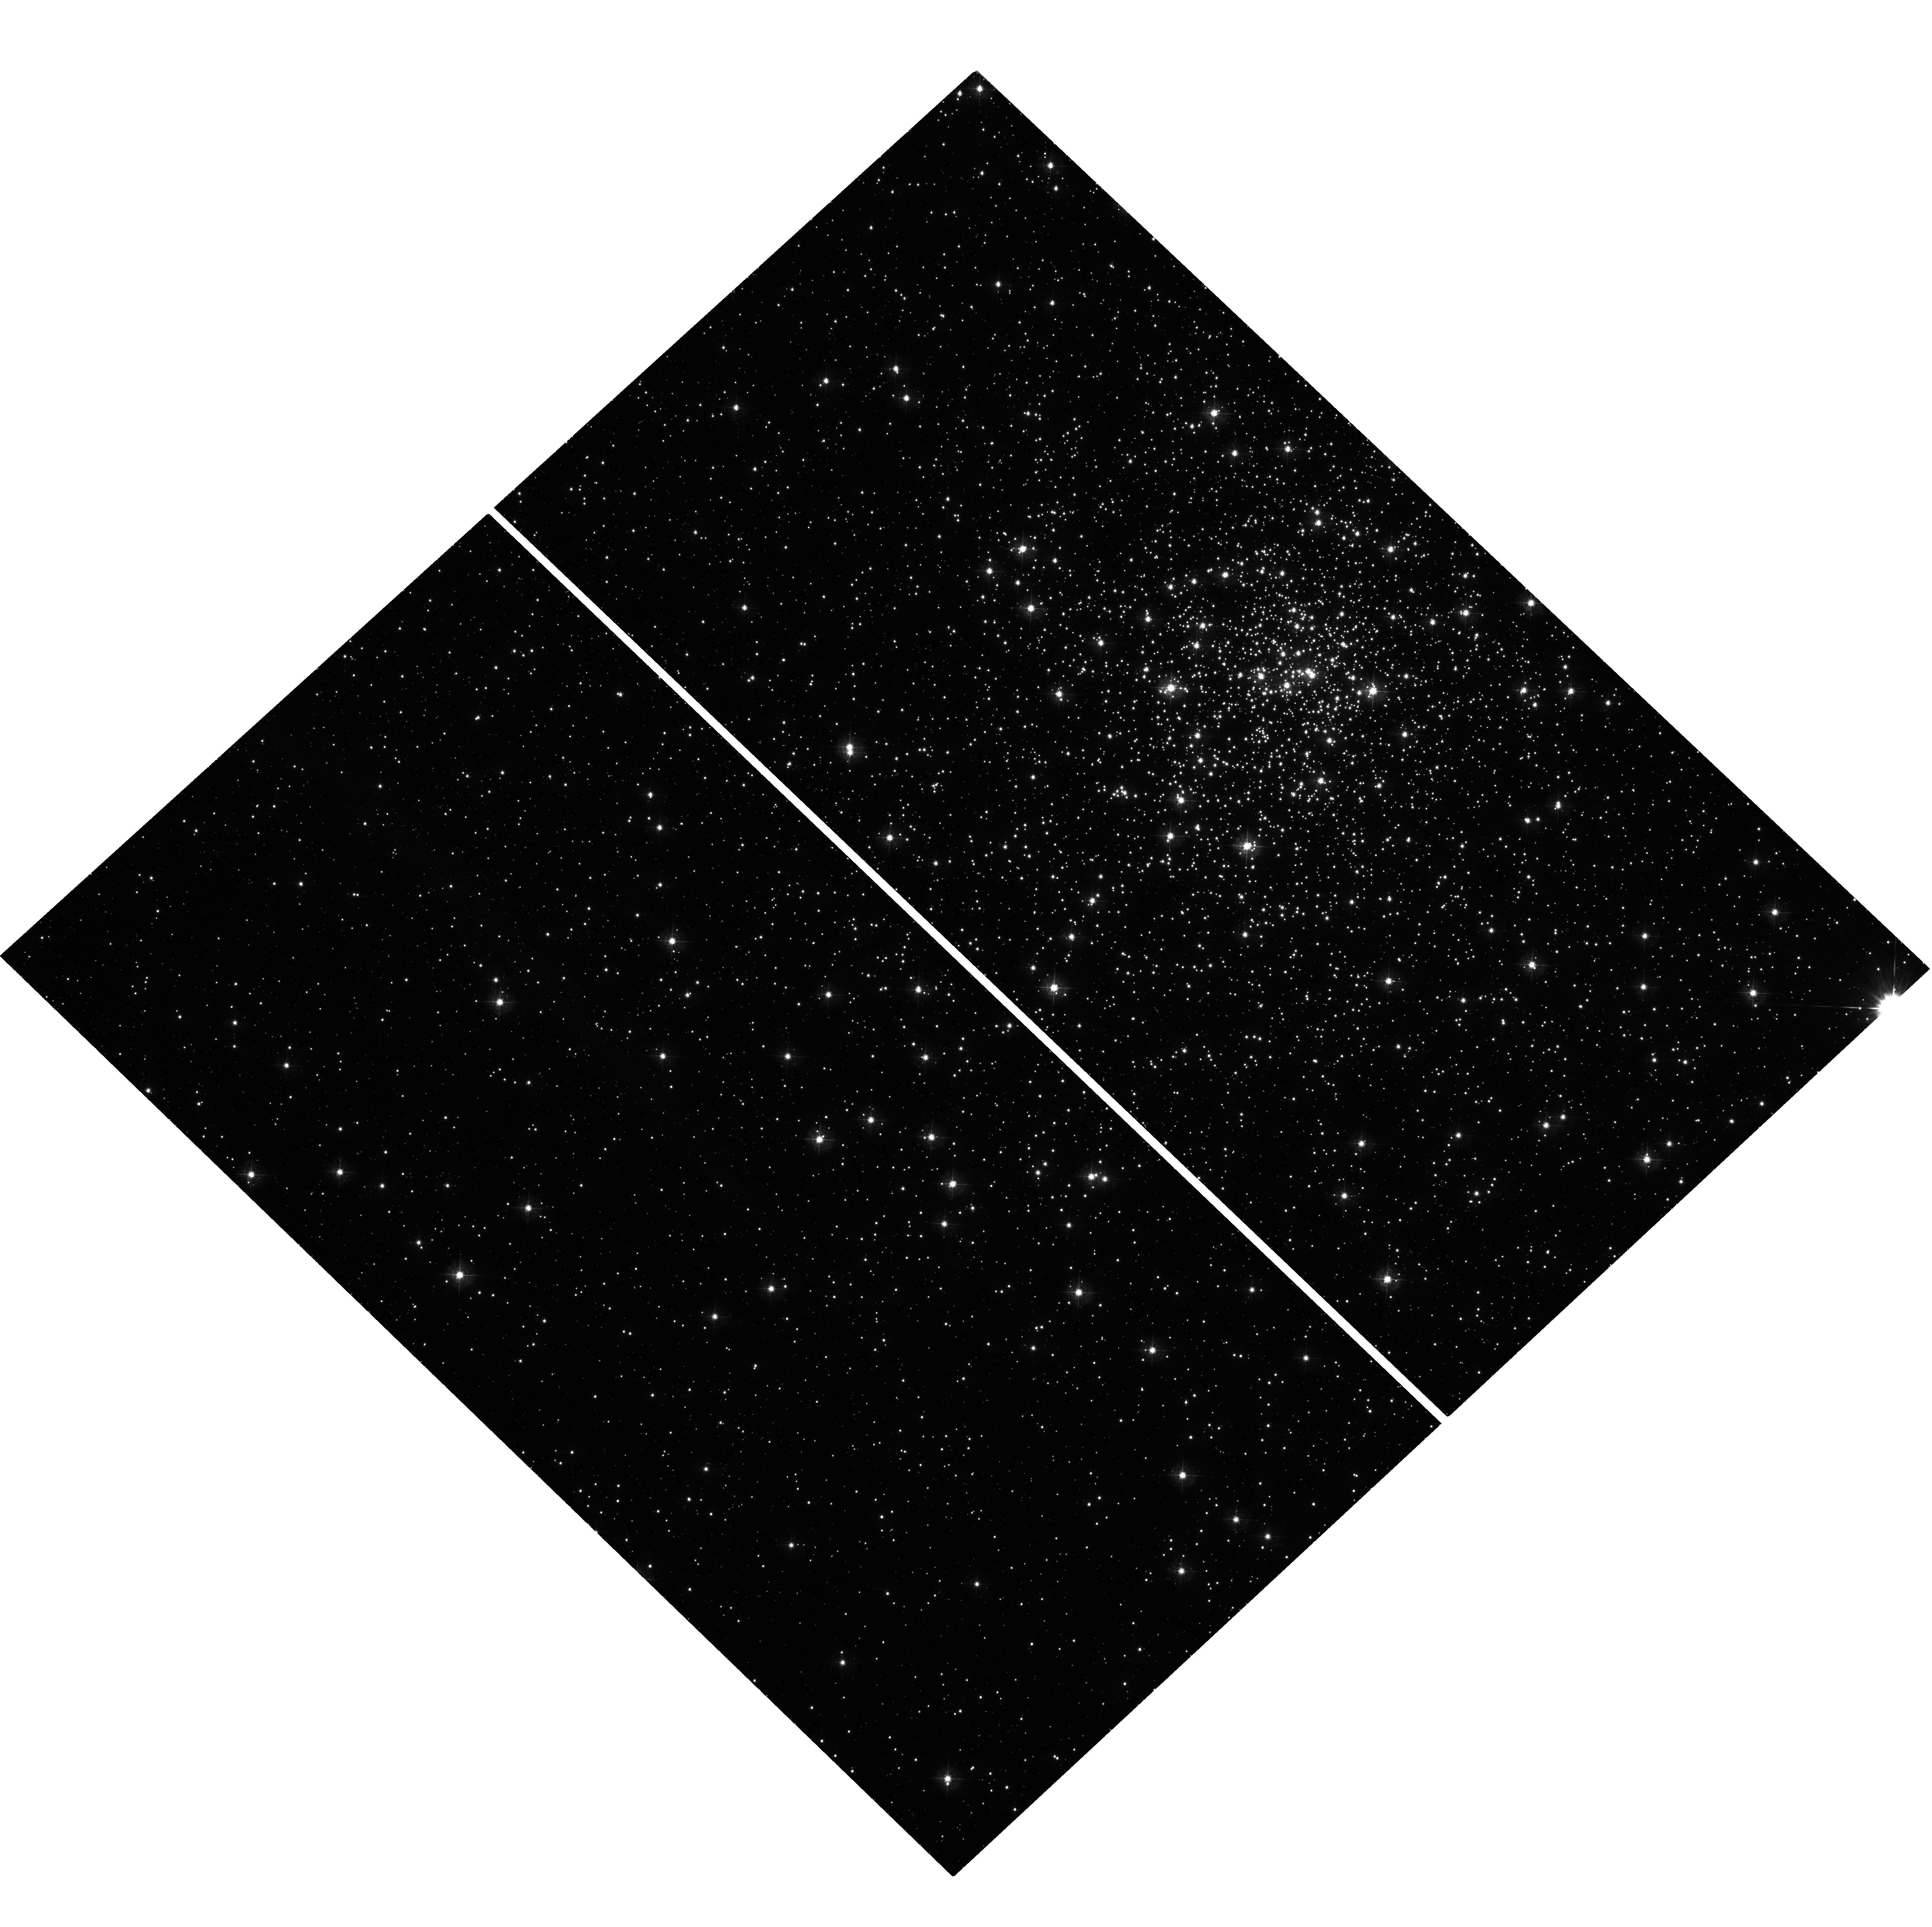
Target: NGC6544. Instrument: WFC3/UVIS. Filter: F390W. Exposure: 32 min. Observation ID: hst_12932_02_wfc3_uvis_f390w_ic3702

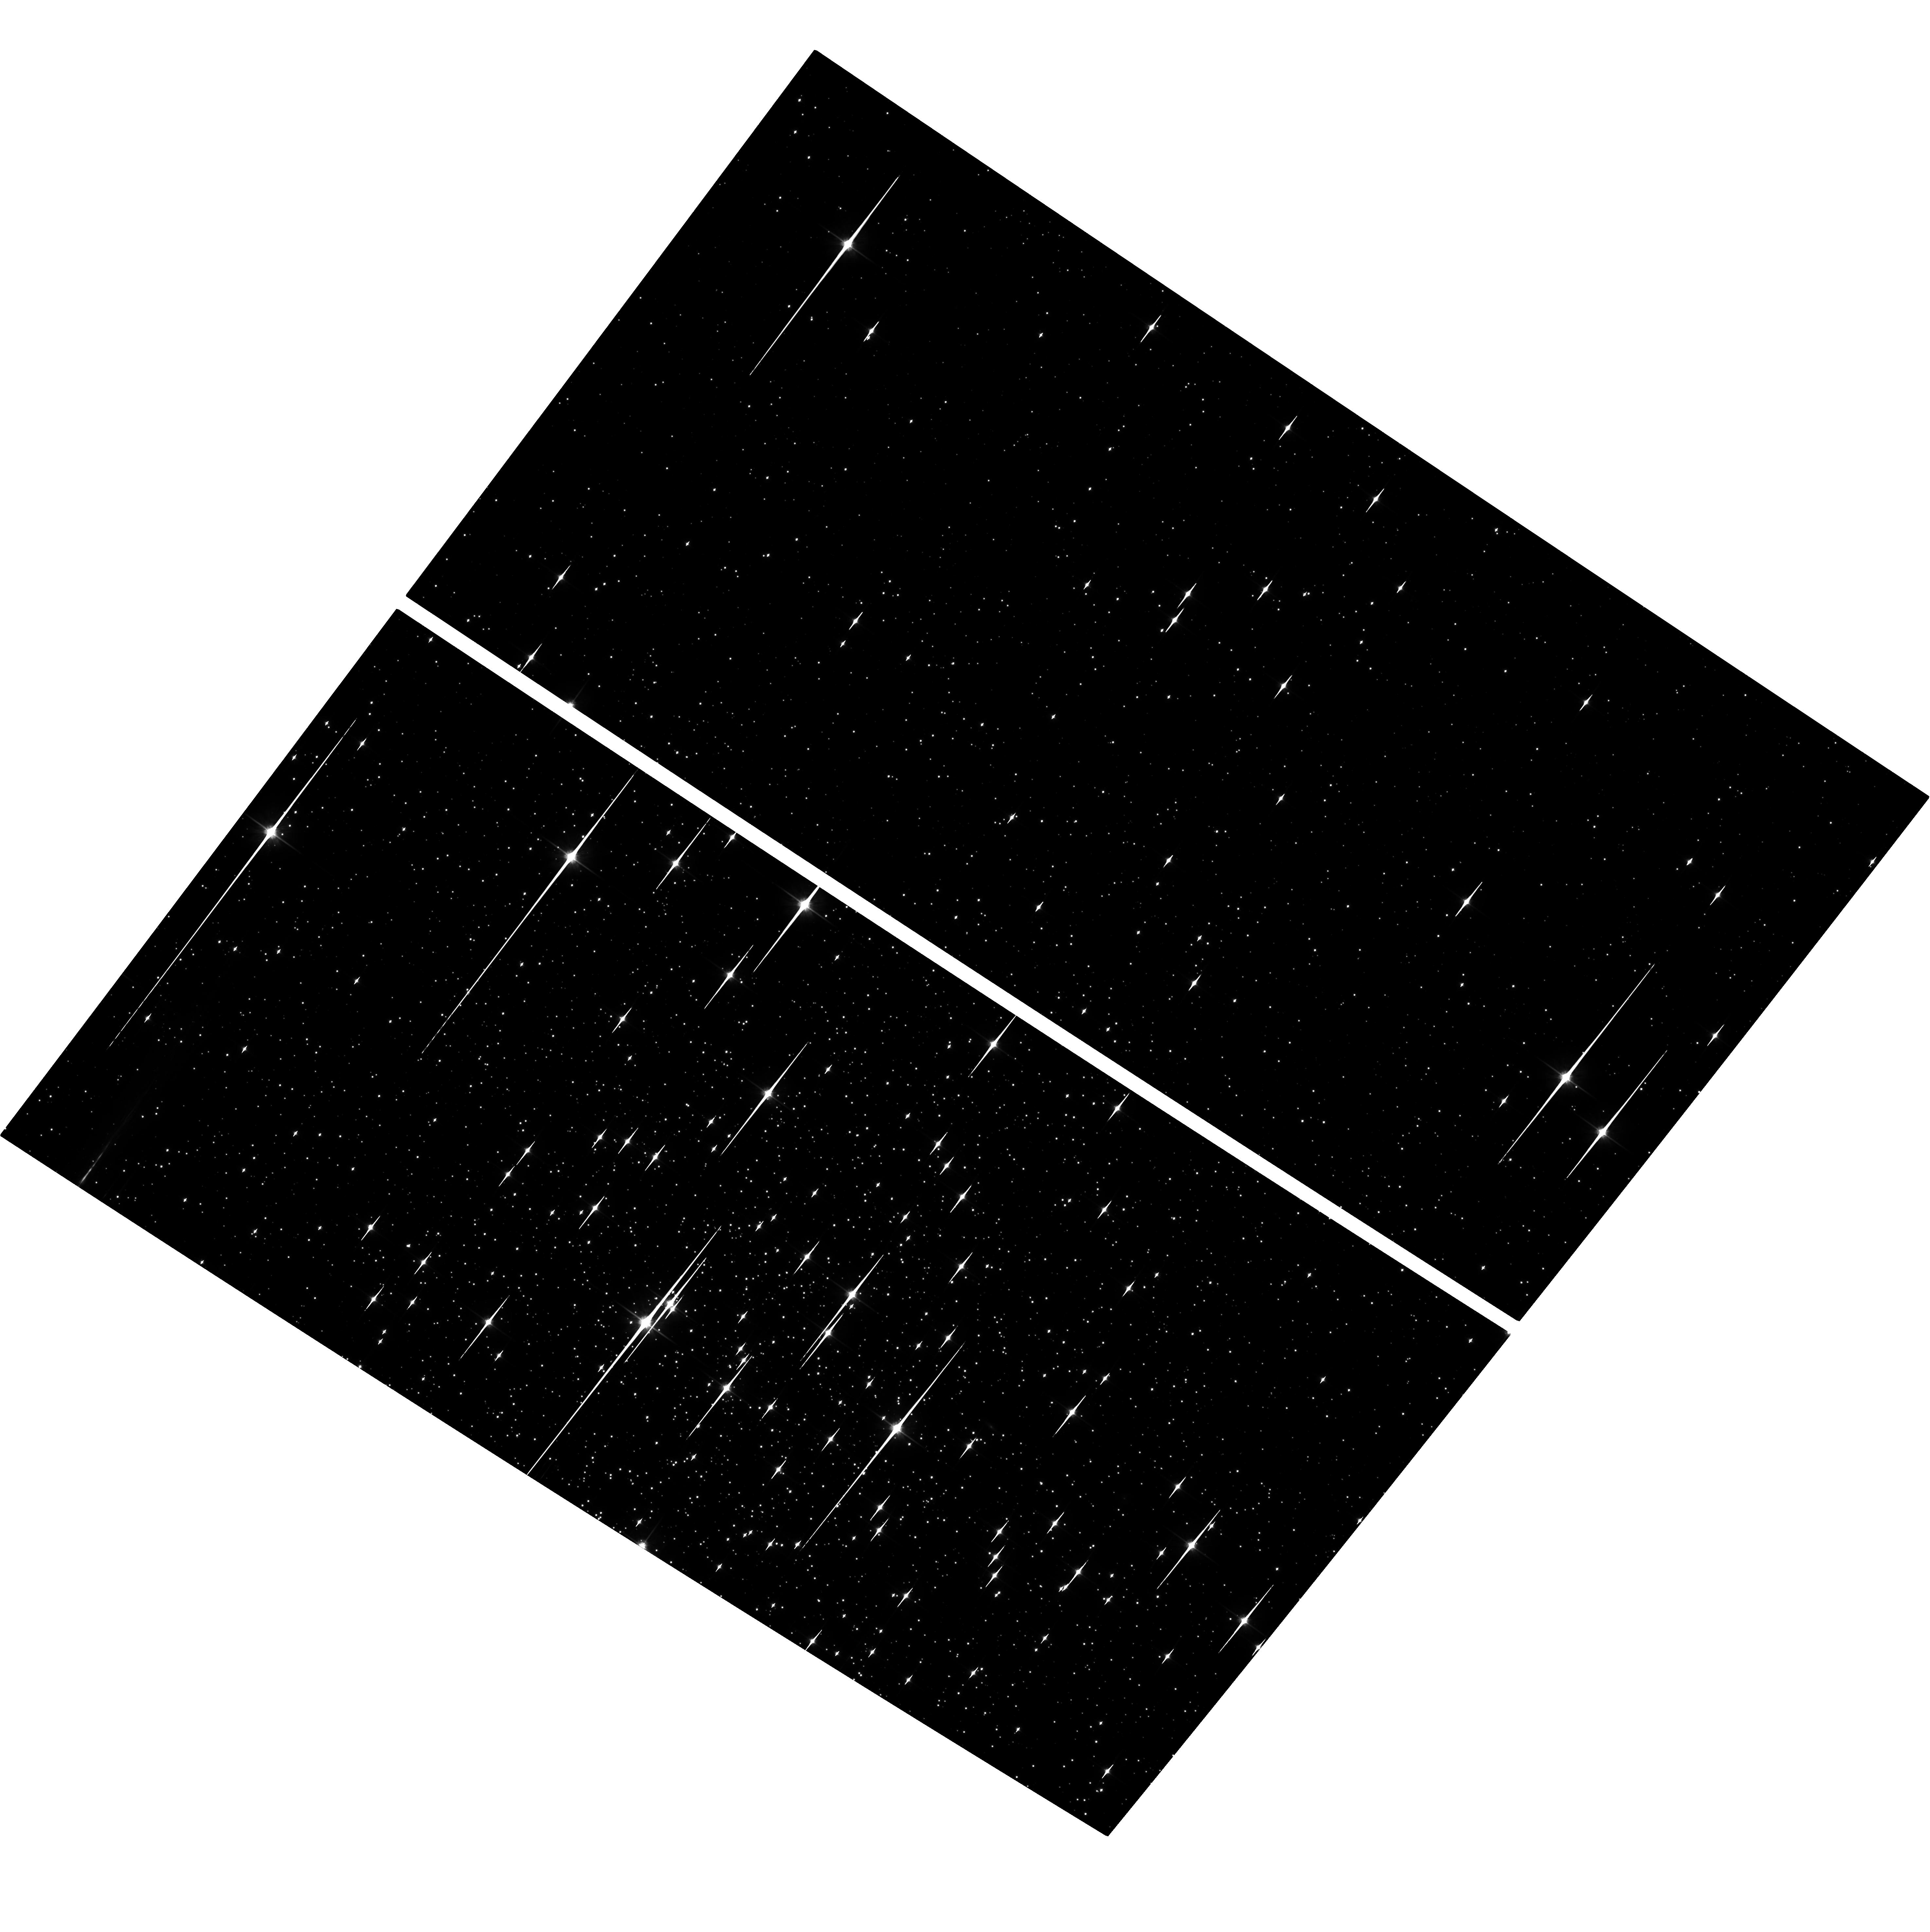
Target: NGC6838. Instrument: ACS/WFC. Filter: F814W. Exposure: 53 min. Observation ID: hst_12932_01_acs_wfc_f814w_jc3701

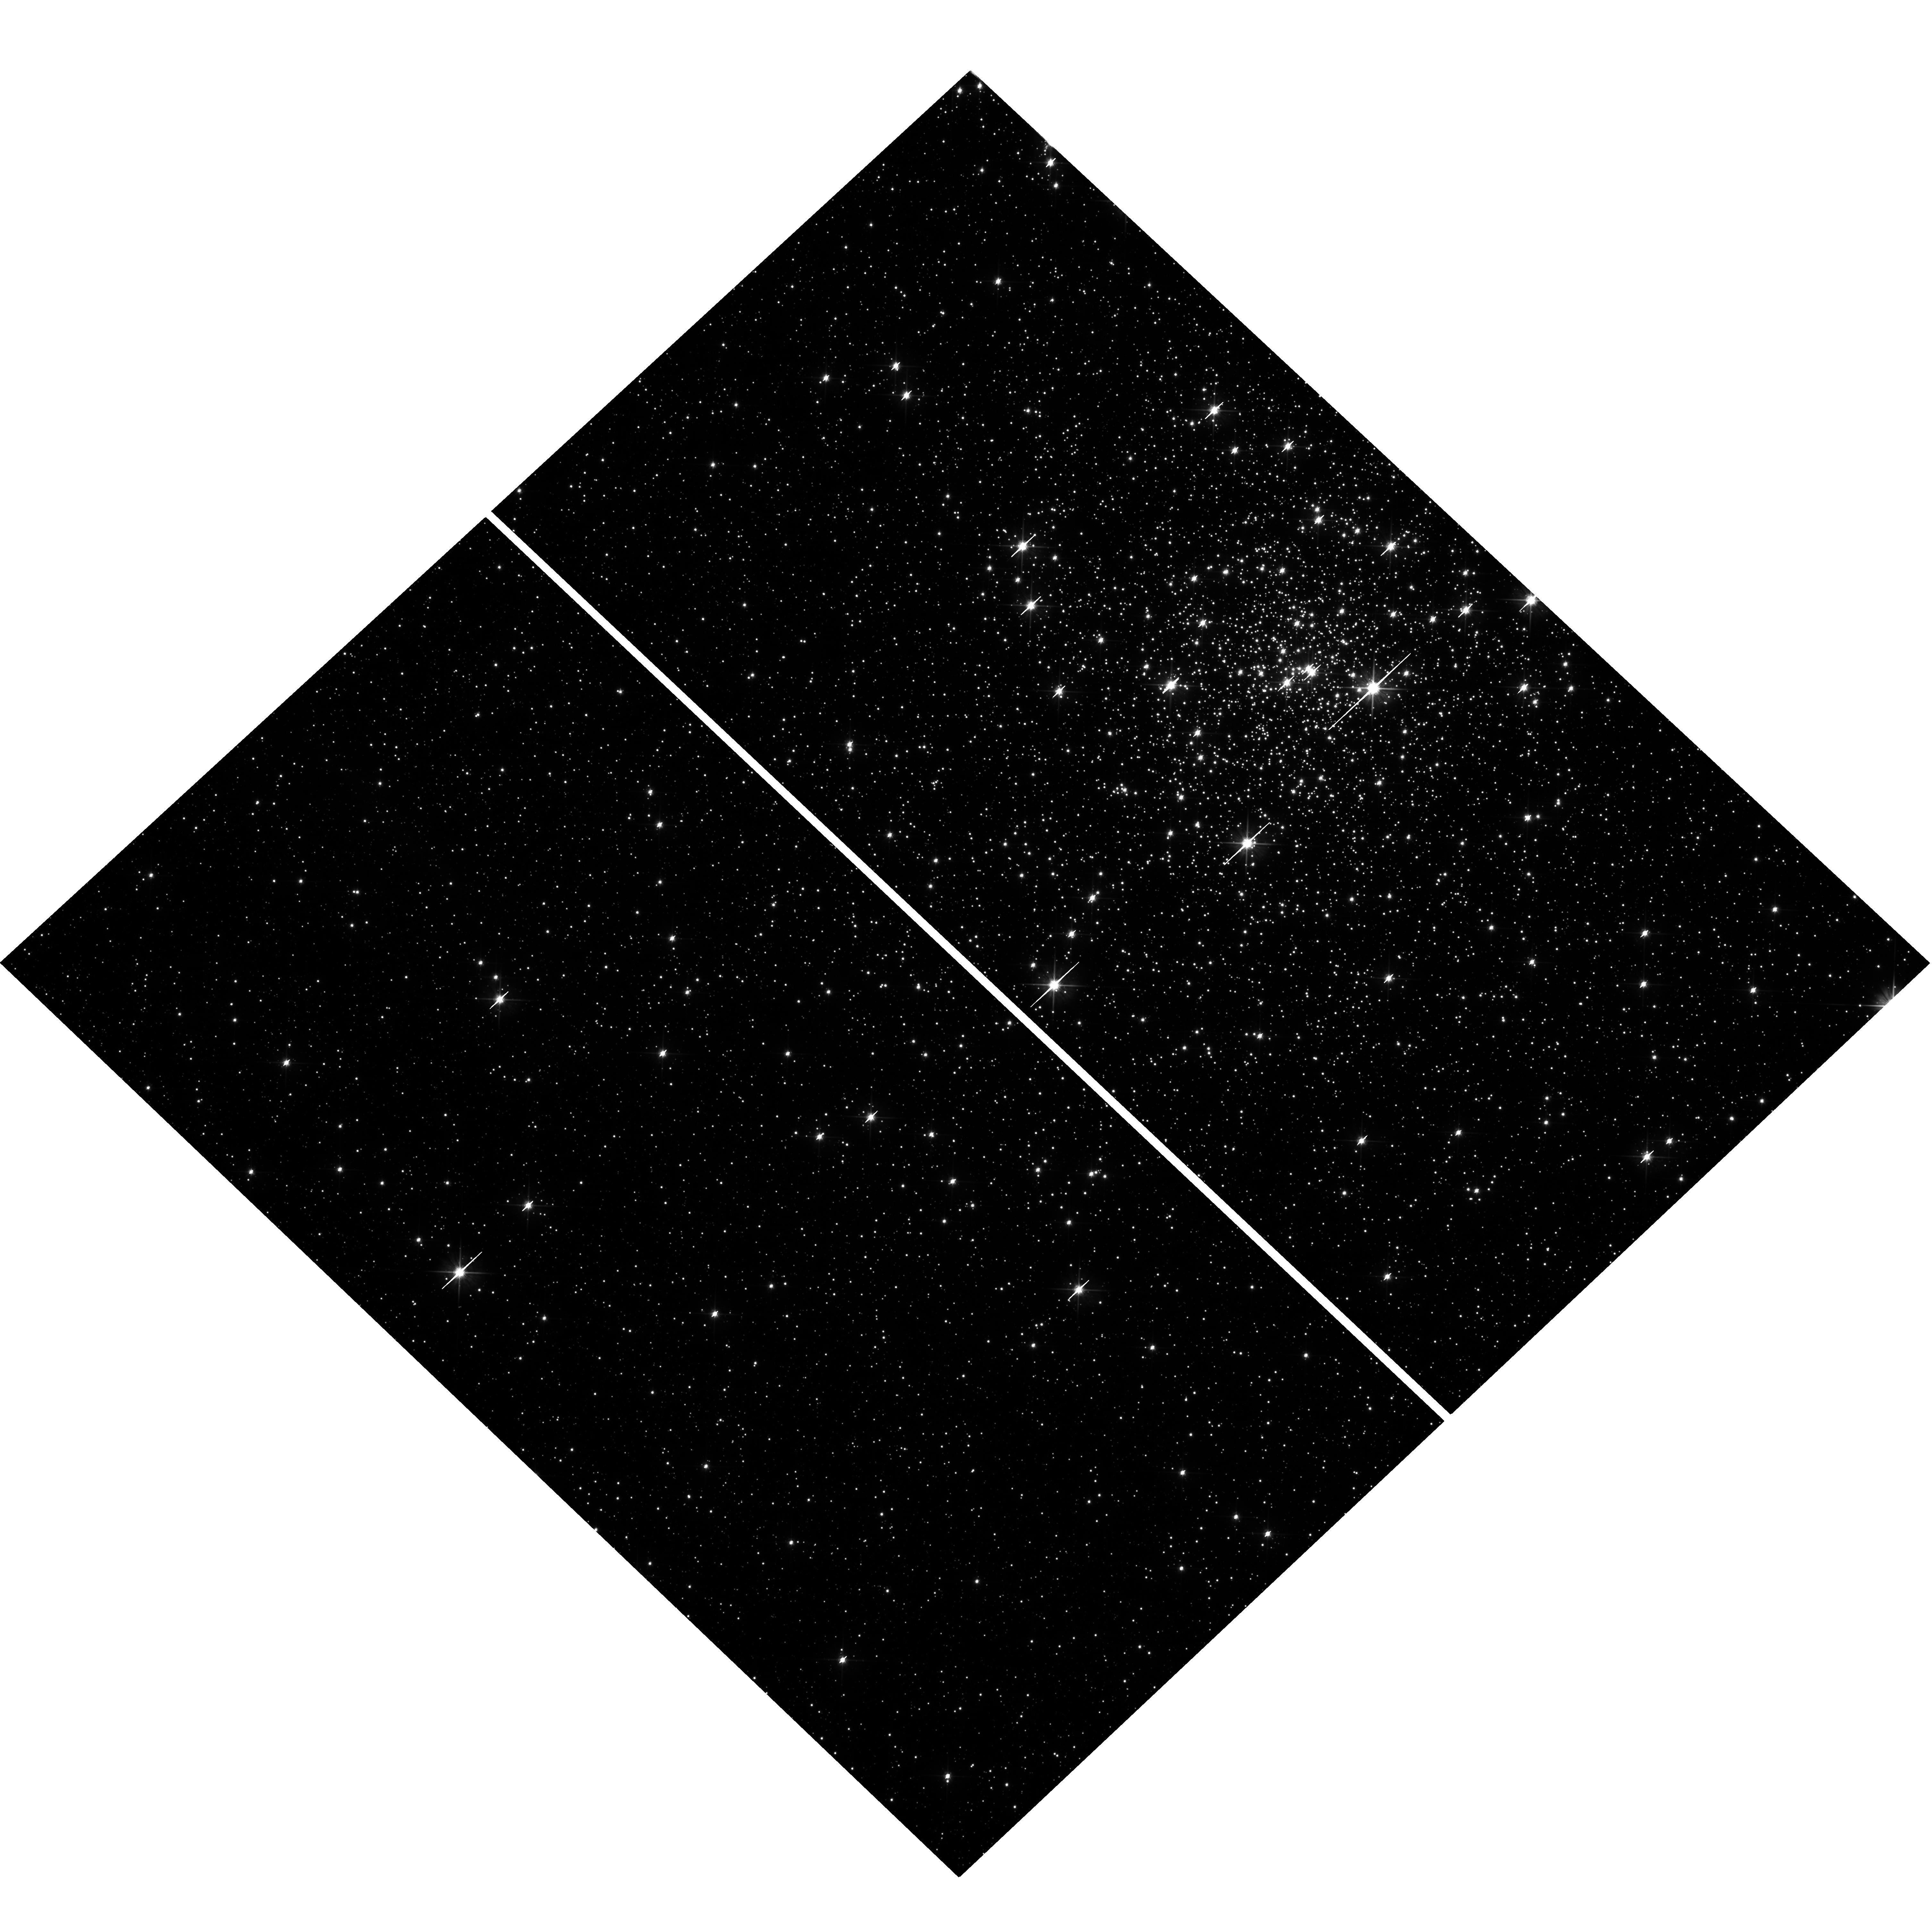
Target: NGC6544. Instrument: WFC3/UVIS. Filter: F606W. Exposure: 7 min. Observation ID: hst_12932_07_wfc3_uvis_f606w_ic3707

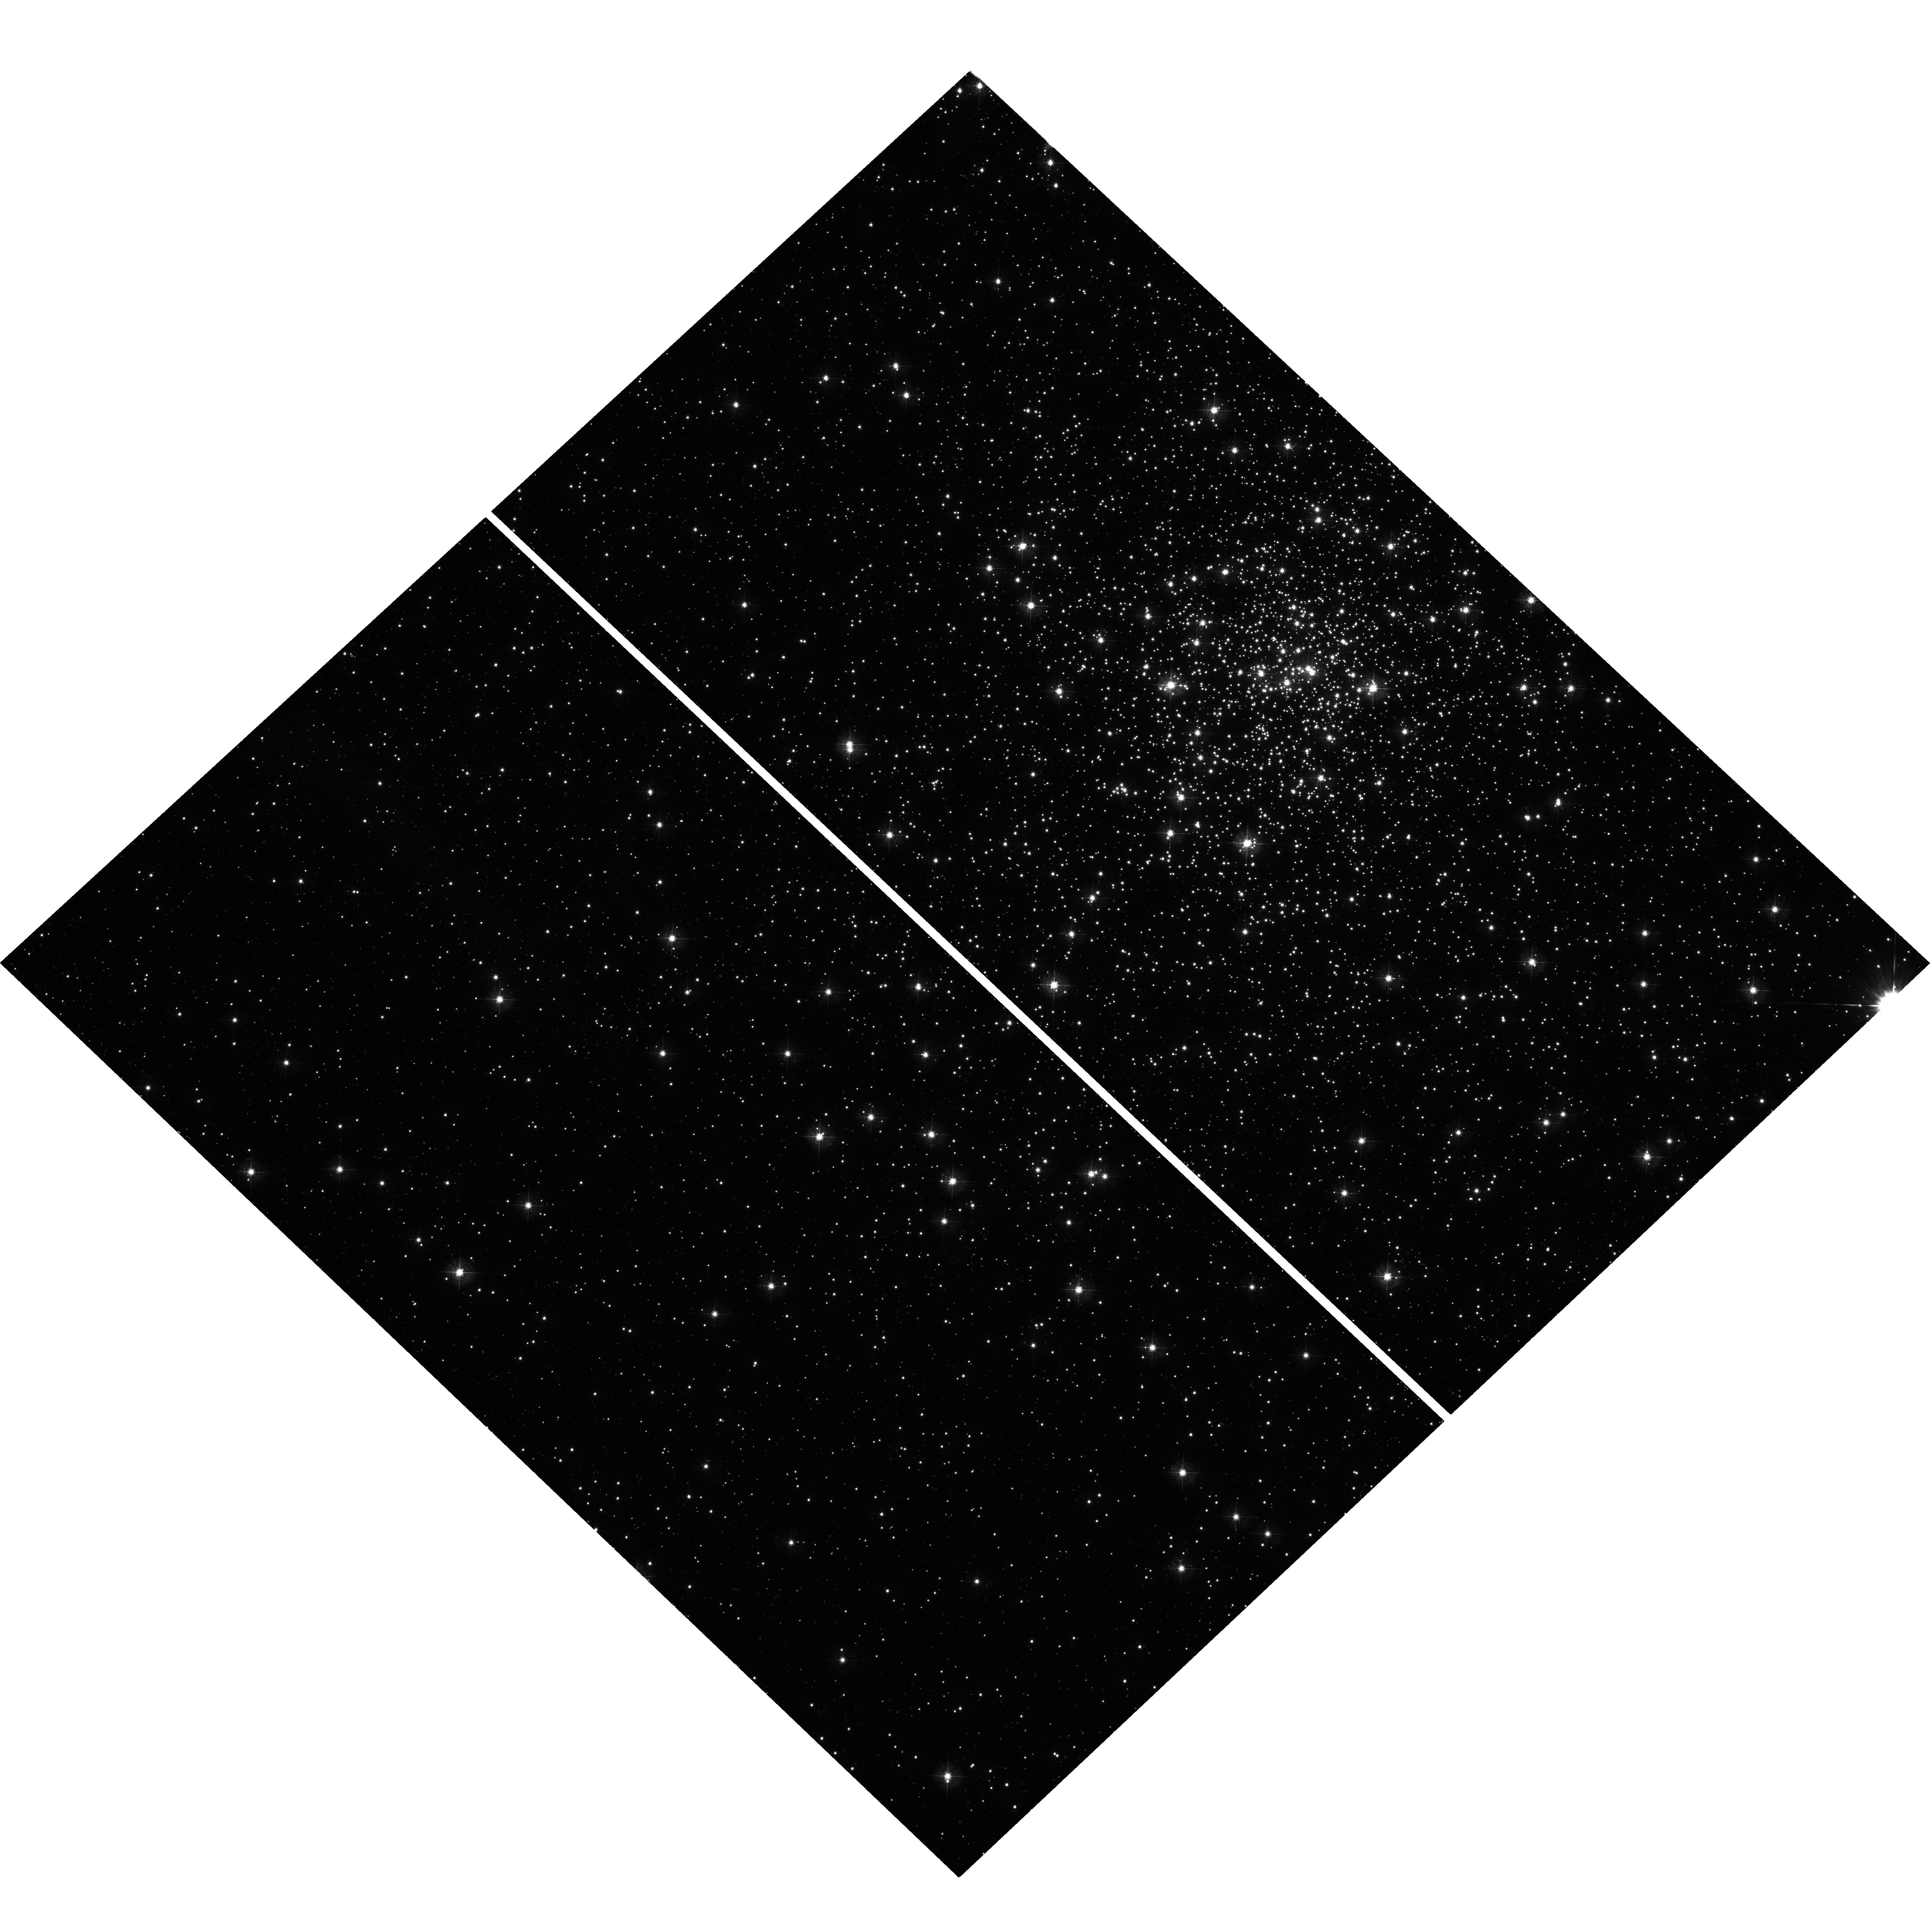
Target: NGC6544. Instrument: WFC3/UVIS. Filter: F390W. Exposure: 35 min. Observation ID: hst_12932_07_wfc3_uvis_f390w_ic3707

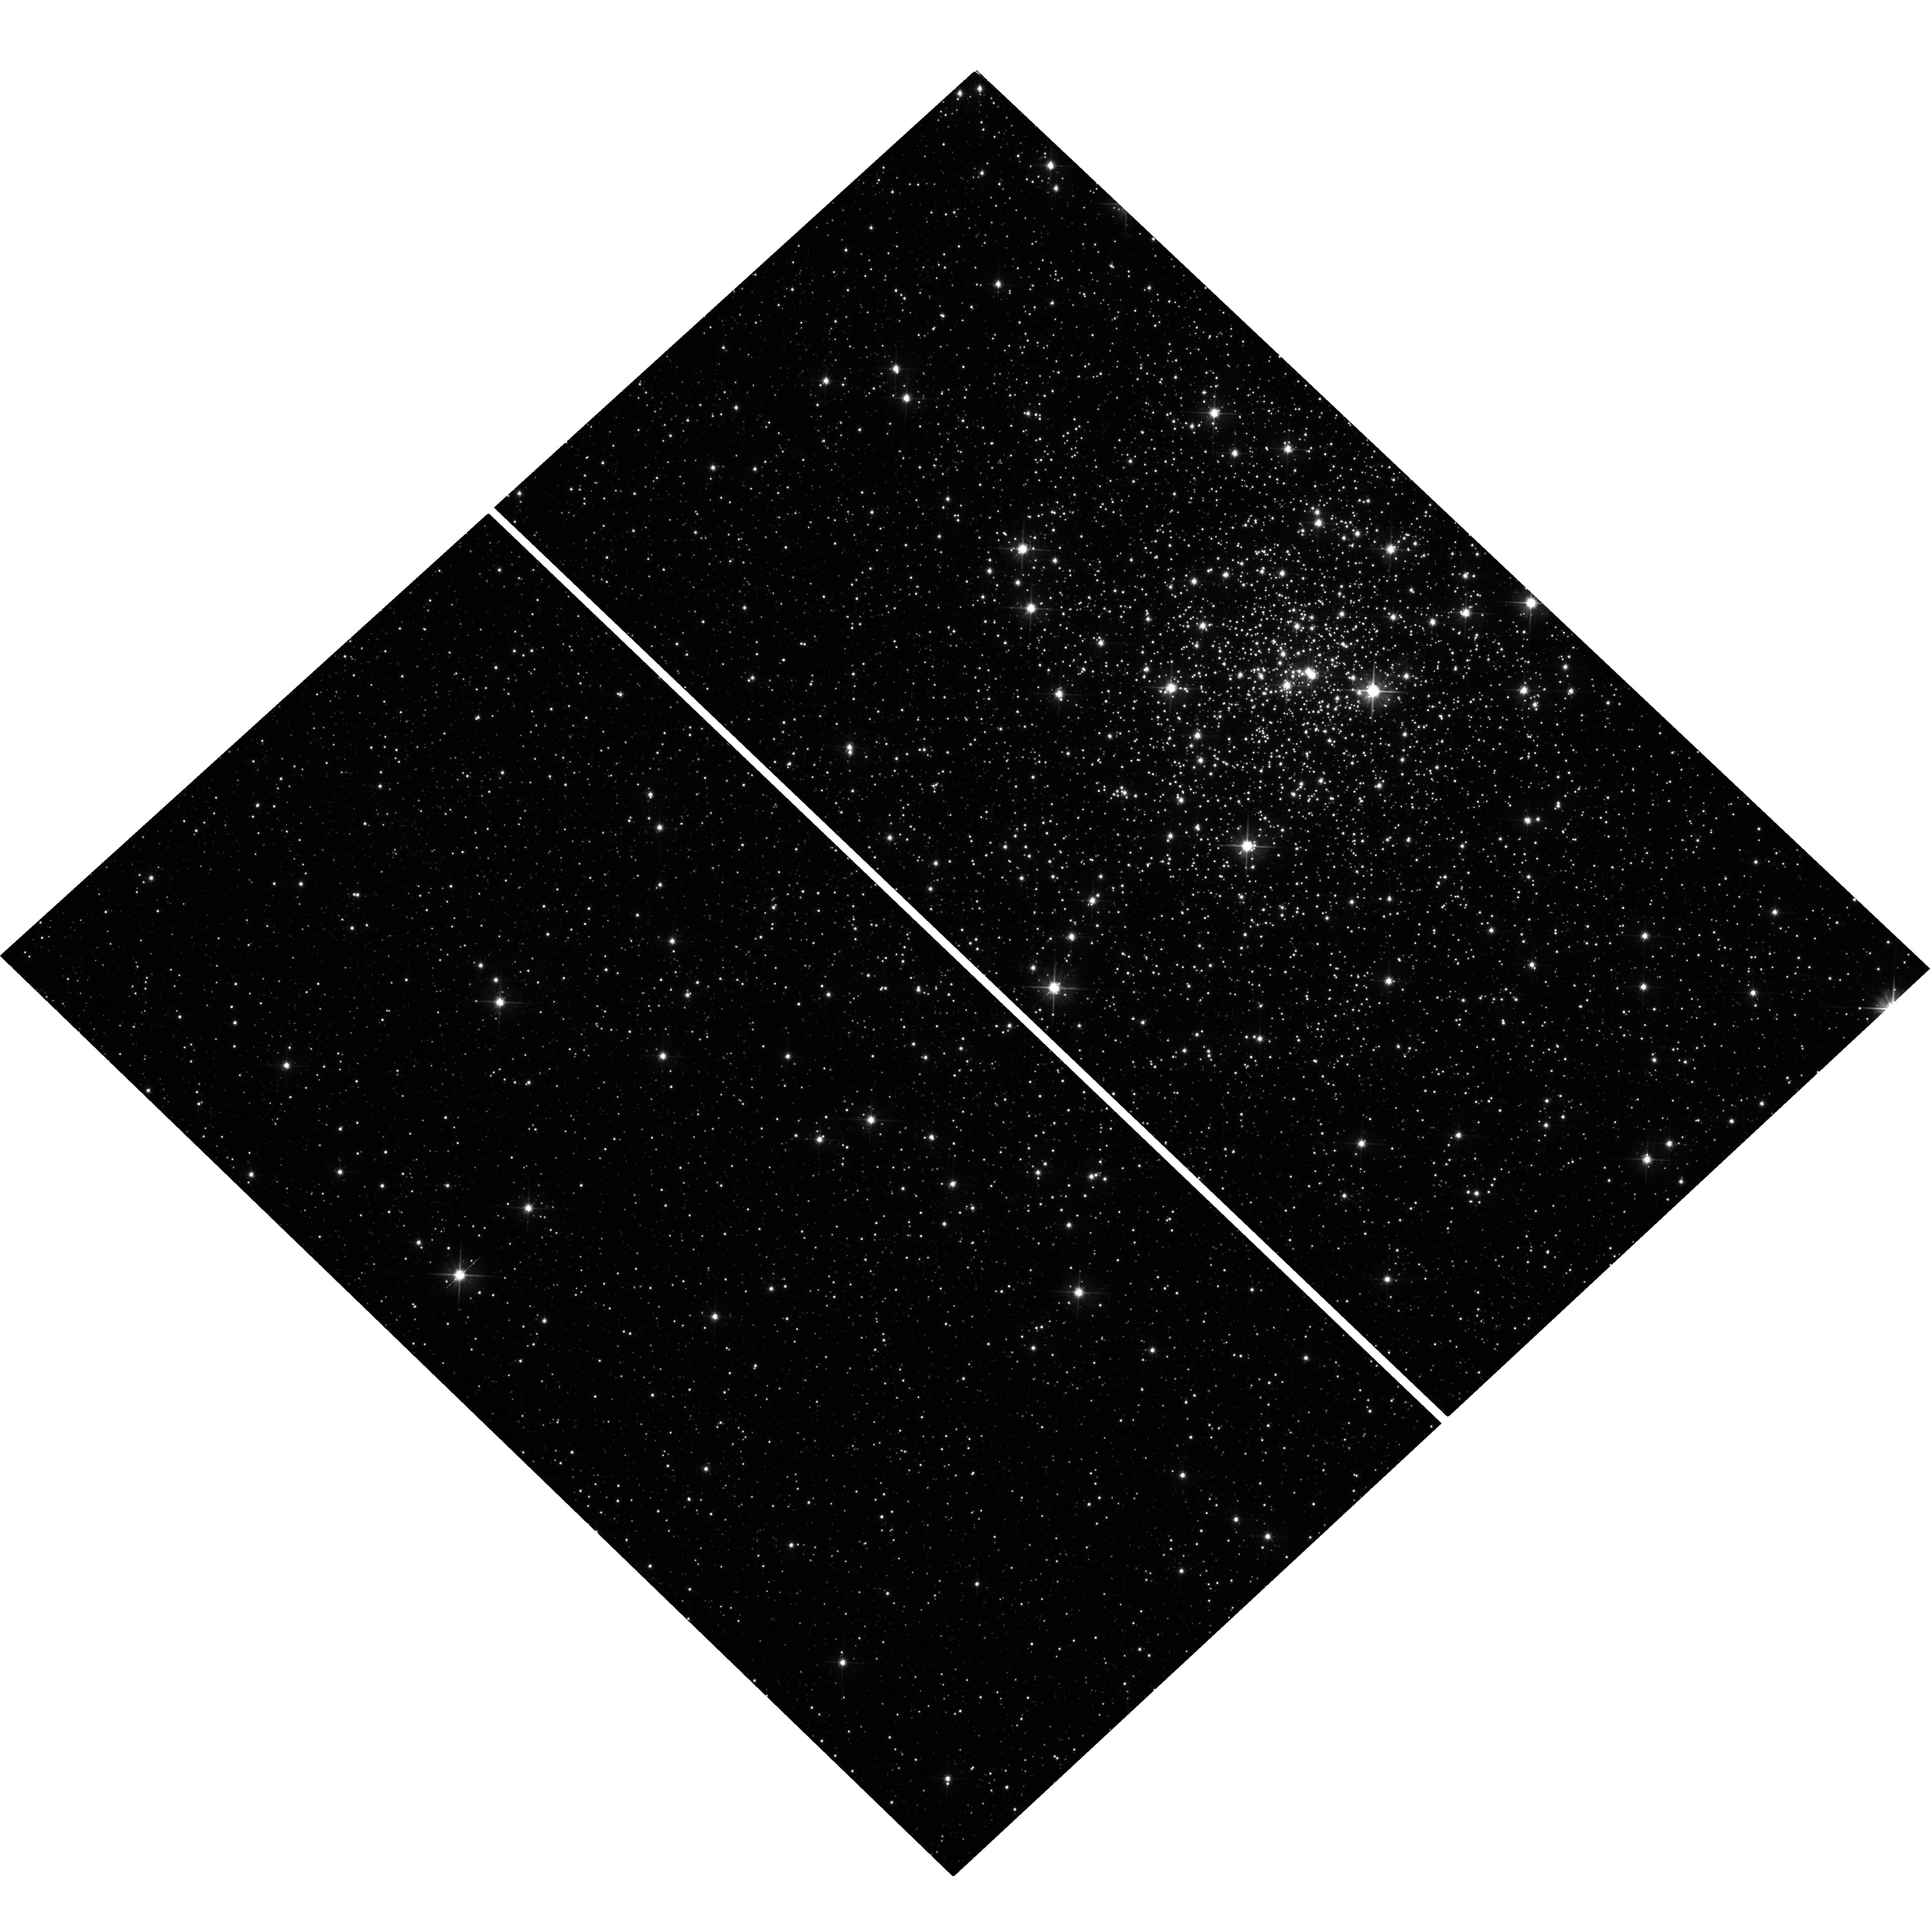
Target: NGC6544. Instrument: WFC3/UVIS. Filter: F606W. Exposure: 7 min. Observation ID: hst_12932_02_wfc3_uvis_f606w_ic3702

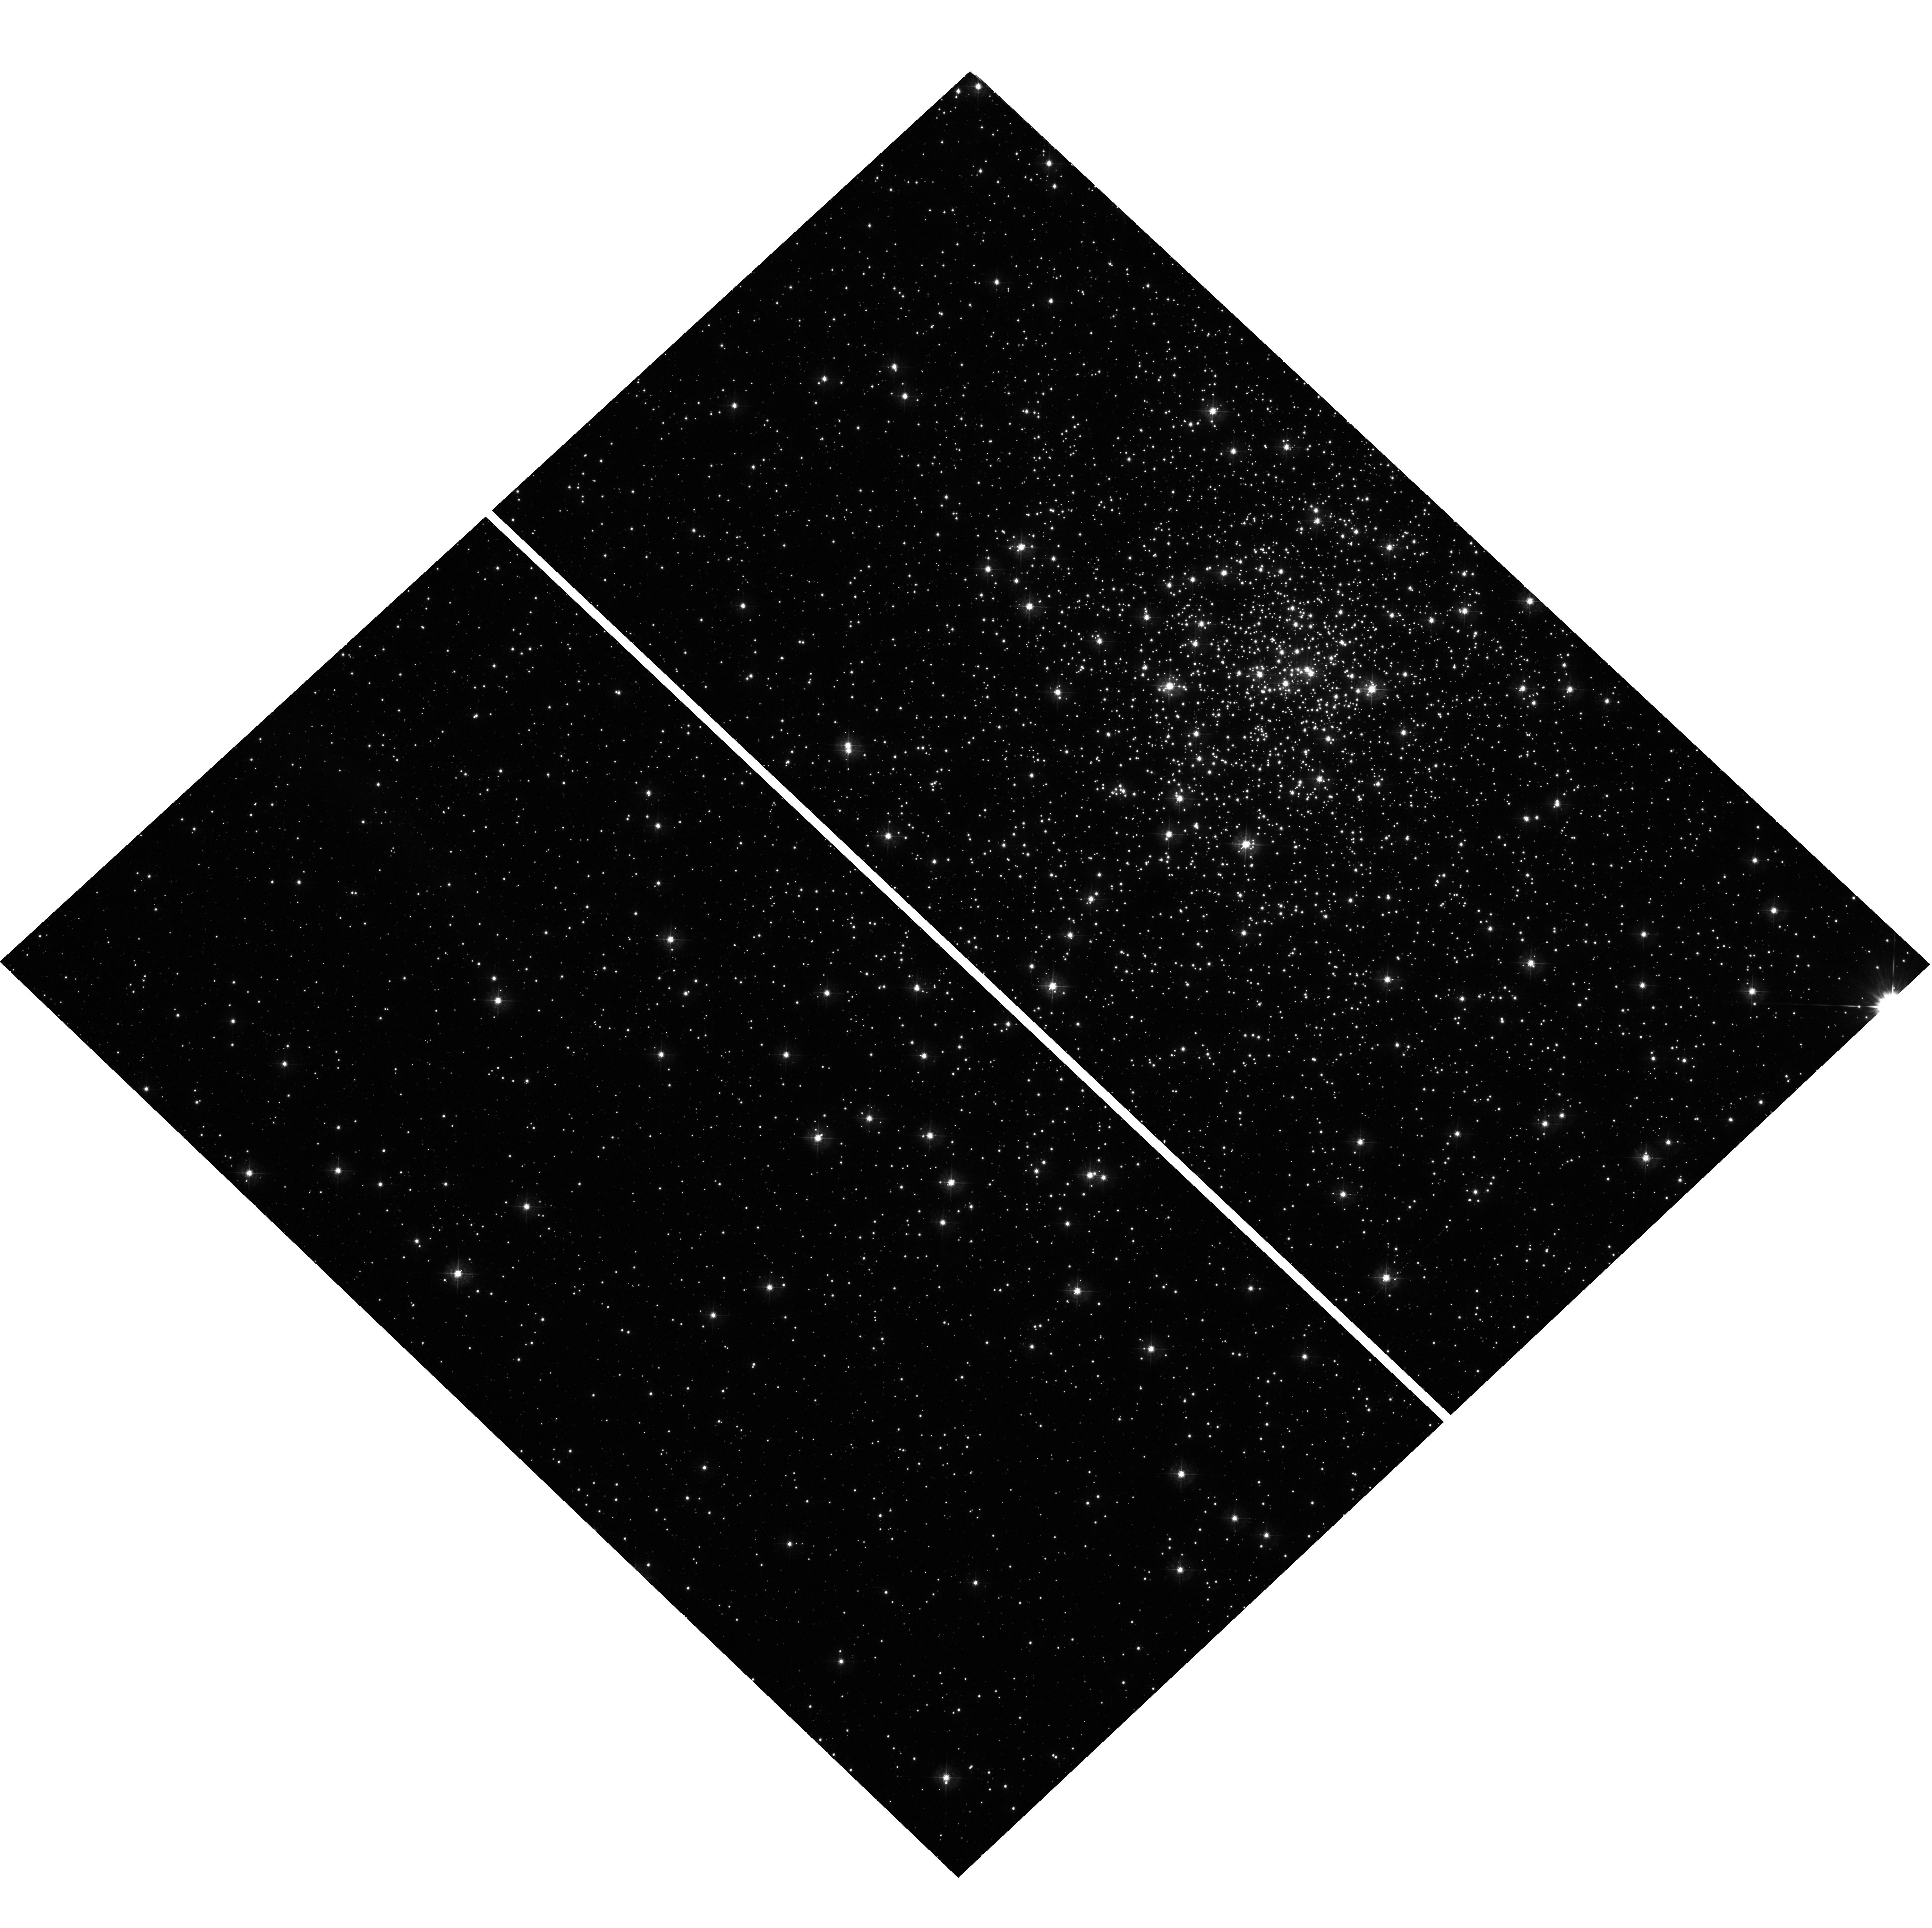
Target: NGC6544. Instrument: WFC3/UVIS. Filter: F390W. Exposure: 35 min. Observation ID: hst_12932_06_wfc3_uvis_f390w_ic3706

COSMIC-LAB: Hunting for optical companions to binary MSPs in Globular Clusters (PI: Ferraro, Francesco R.)

As part of the project "Cosmic-Lab" aimed at using globular clusters (GCs) as natural laboratories to study dynamics and stellar evolution, here we present a proposal focussed on binary Millisecond Pulsars (MSPs). While the link between these objects and GC dynamics is firmly established, much needs to be still understood in terms of both the details of such a connection and the MSP evolutionary paths. This is mainly because only 7 optical counterparts to binary MSP companions are known to date in GCs. Noteworthy, 4 out of these 7 objects have been discovered by our group, thanks to our large experience in high-precision stellar photometry, spectroscopy and astrometry in crowded stellar fields, and our very efficient collaboration with the major groups leading extensive MSP search in the radio bands. Here we propose to further pursue this prolific route by exploiting the ACS and WFC3 imaging capabilities in order to search for 3 new companions to binary MSPs in two GCs (namely NGC6838 and NGC6544). The selected targets present the double advantage of already showing promising candidate counterparts in archive ACS images and sampling three different stages of the MSP evolution. We also propose phase resolved spectroscopy with STIS to measure the radial velocity curve of COM-M28H, recently discovered by our group. This will allow the full characterization of the system, yielding the direct determination of the pulsar mass (that in MSPs is expected to be significantly larger than the canonical 1.4 Msun, due to heavy mass accretion during the recycling process).